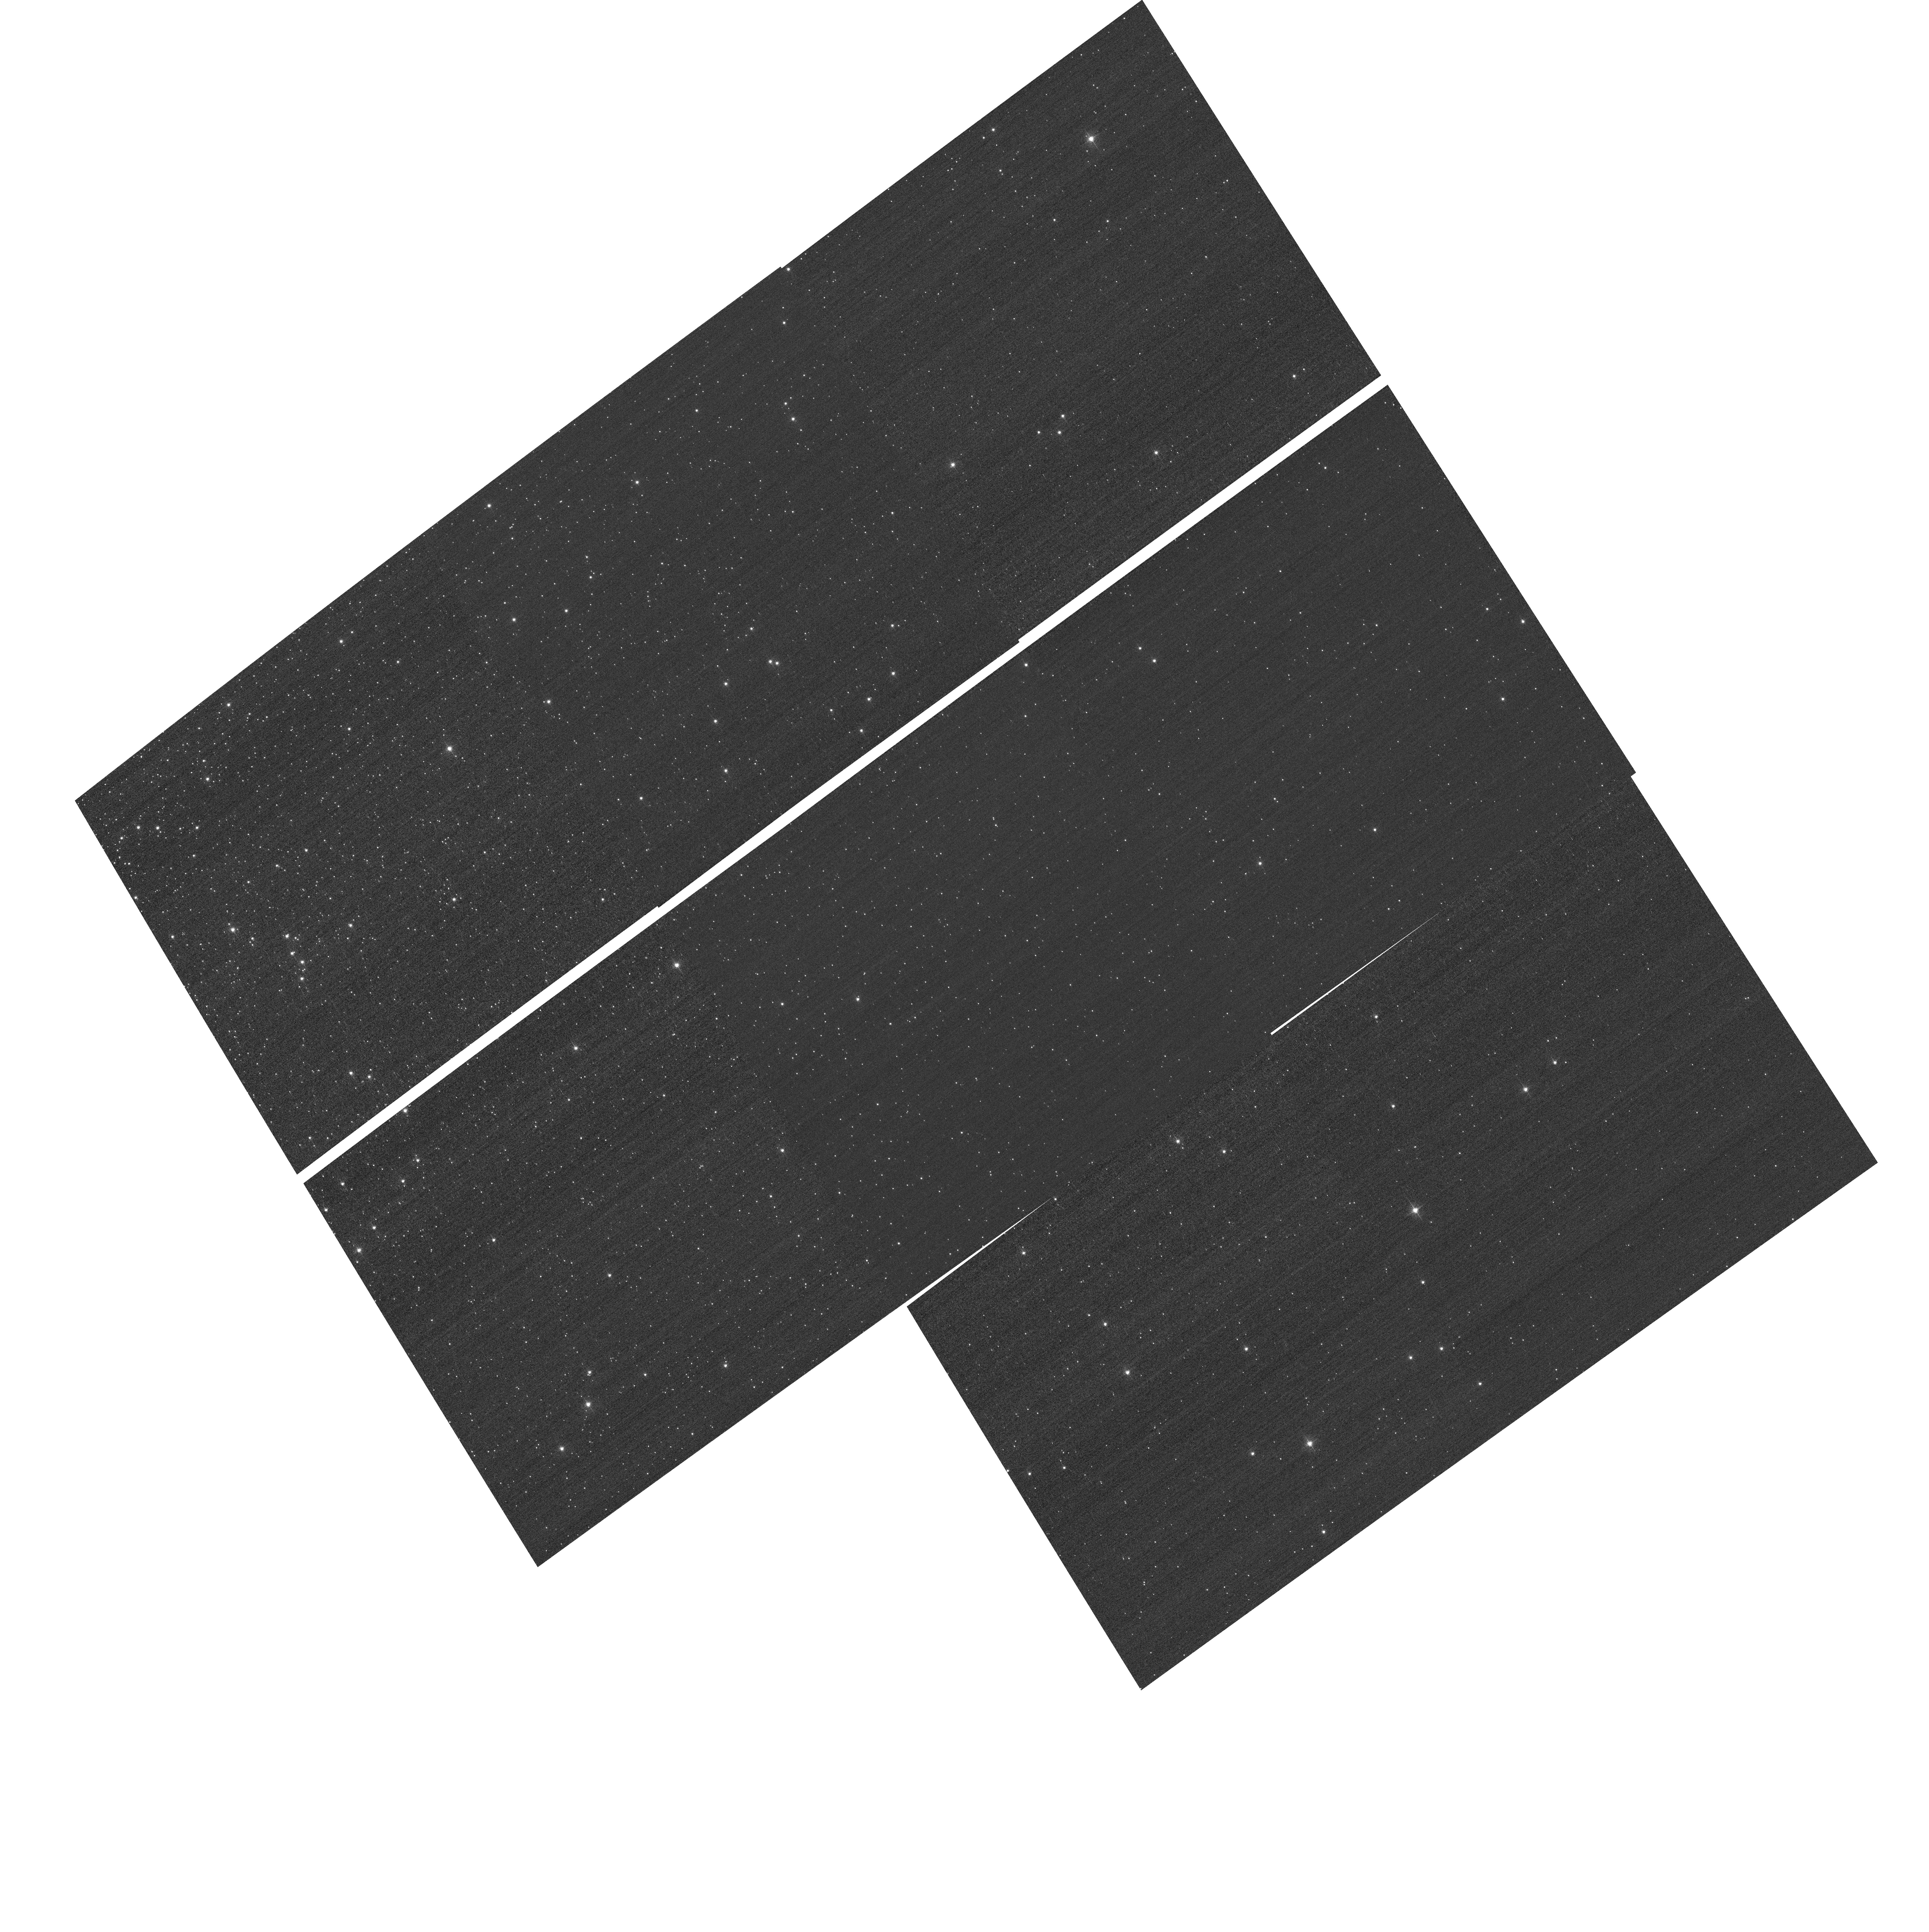
Target: NGC104. Instrument: ACS/WFC. Filter: F502N. Exposure: 3 min. Observation ID: hst_12385_01_acs_wfc_f502n_jbn501

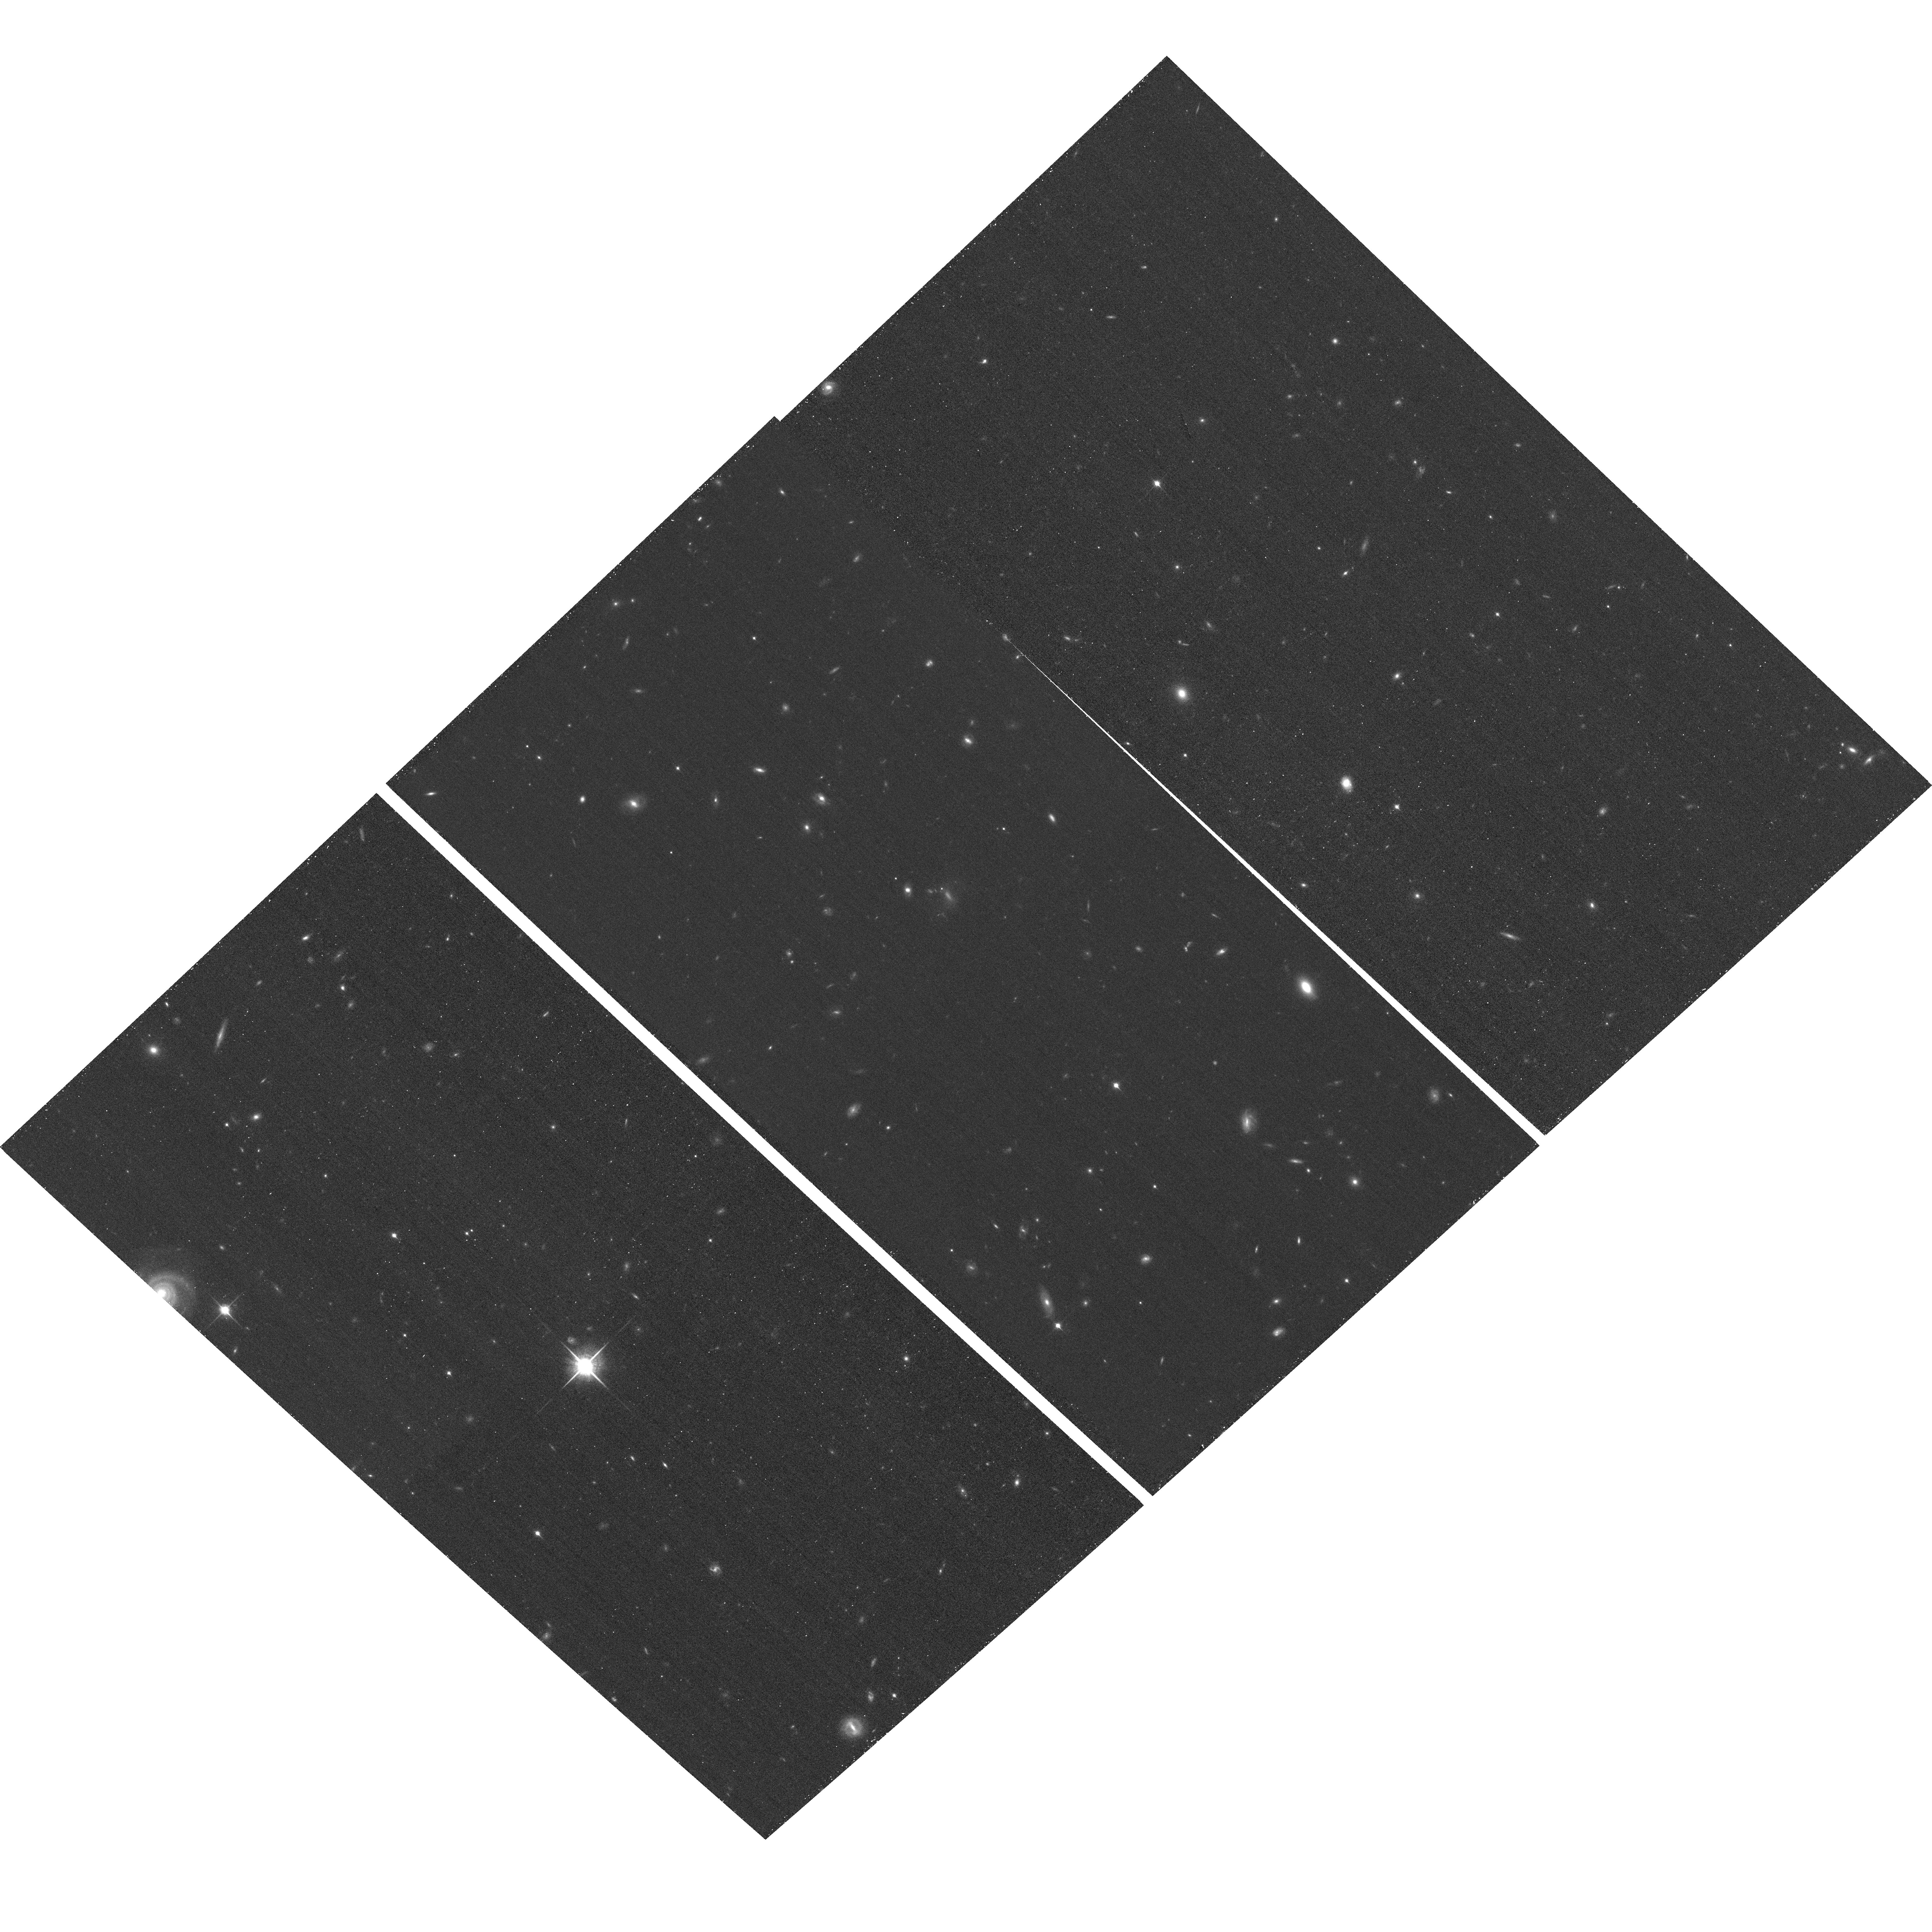
Target: HDF-NORTH-GOODS-TILE-NORM-8. Instrument: ACS/WFC. Filter: F850LP. Exposure: 37 min. Observation ID: hst_12385_04_acs_wfc_f850lp_jbn504

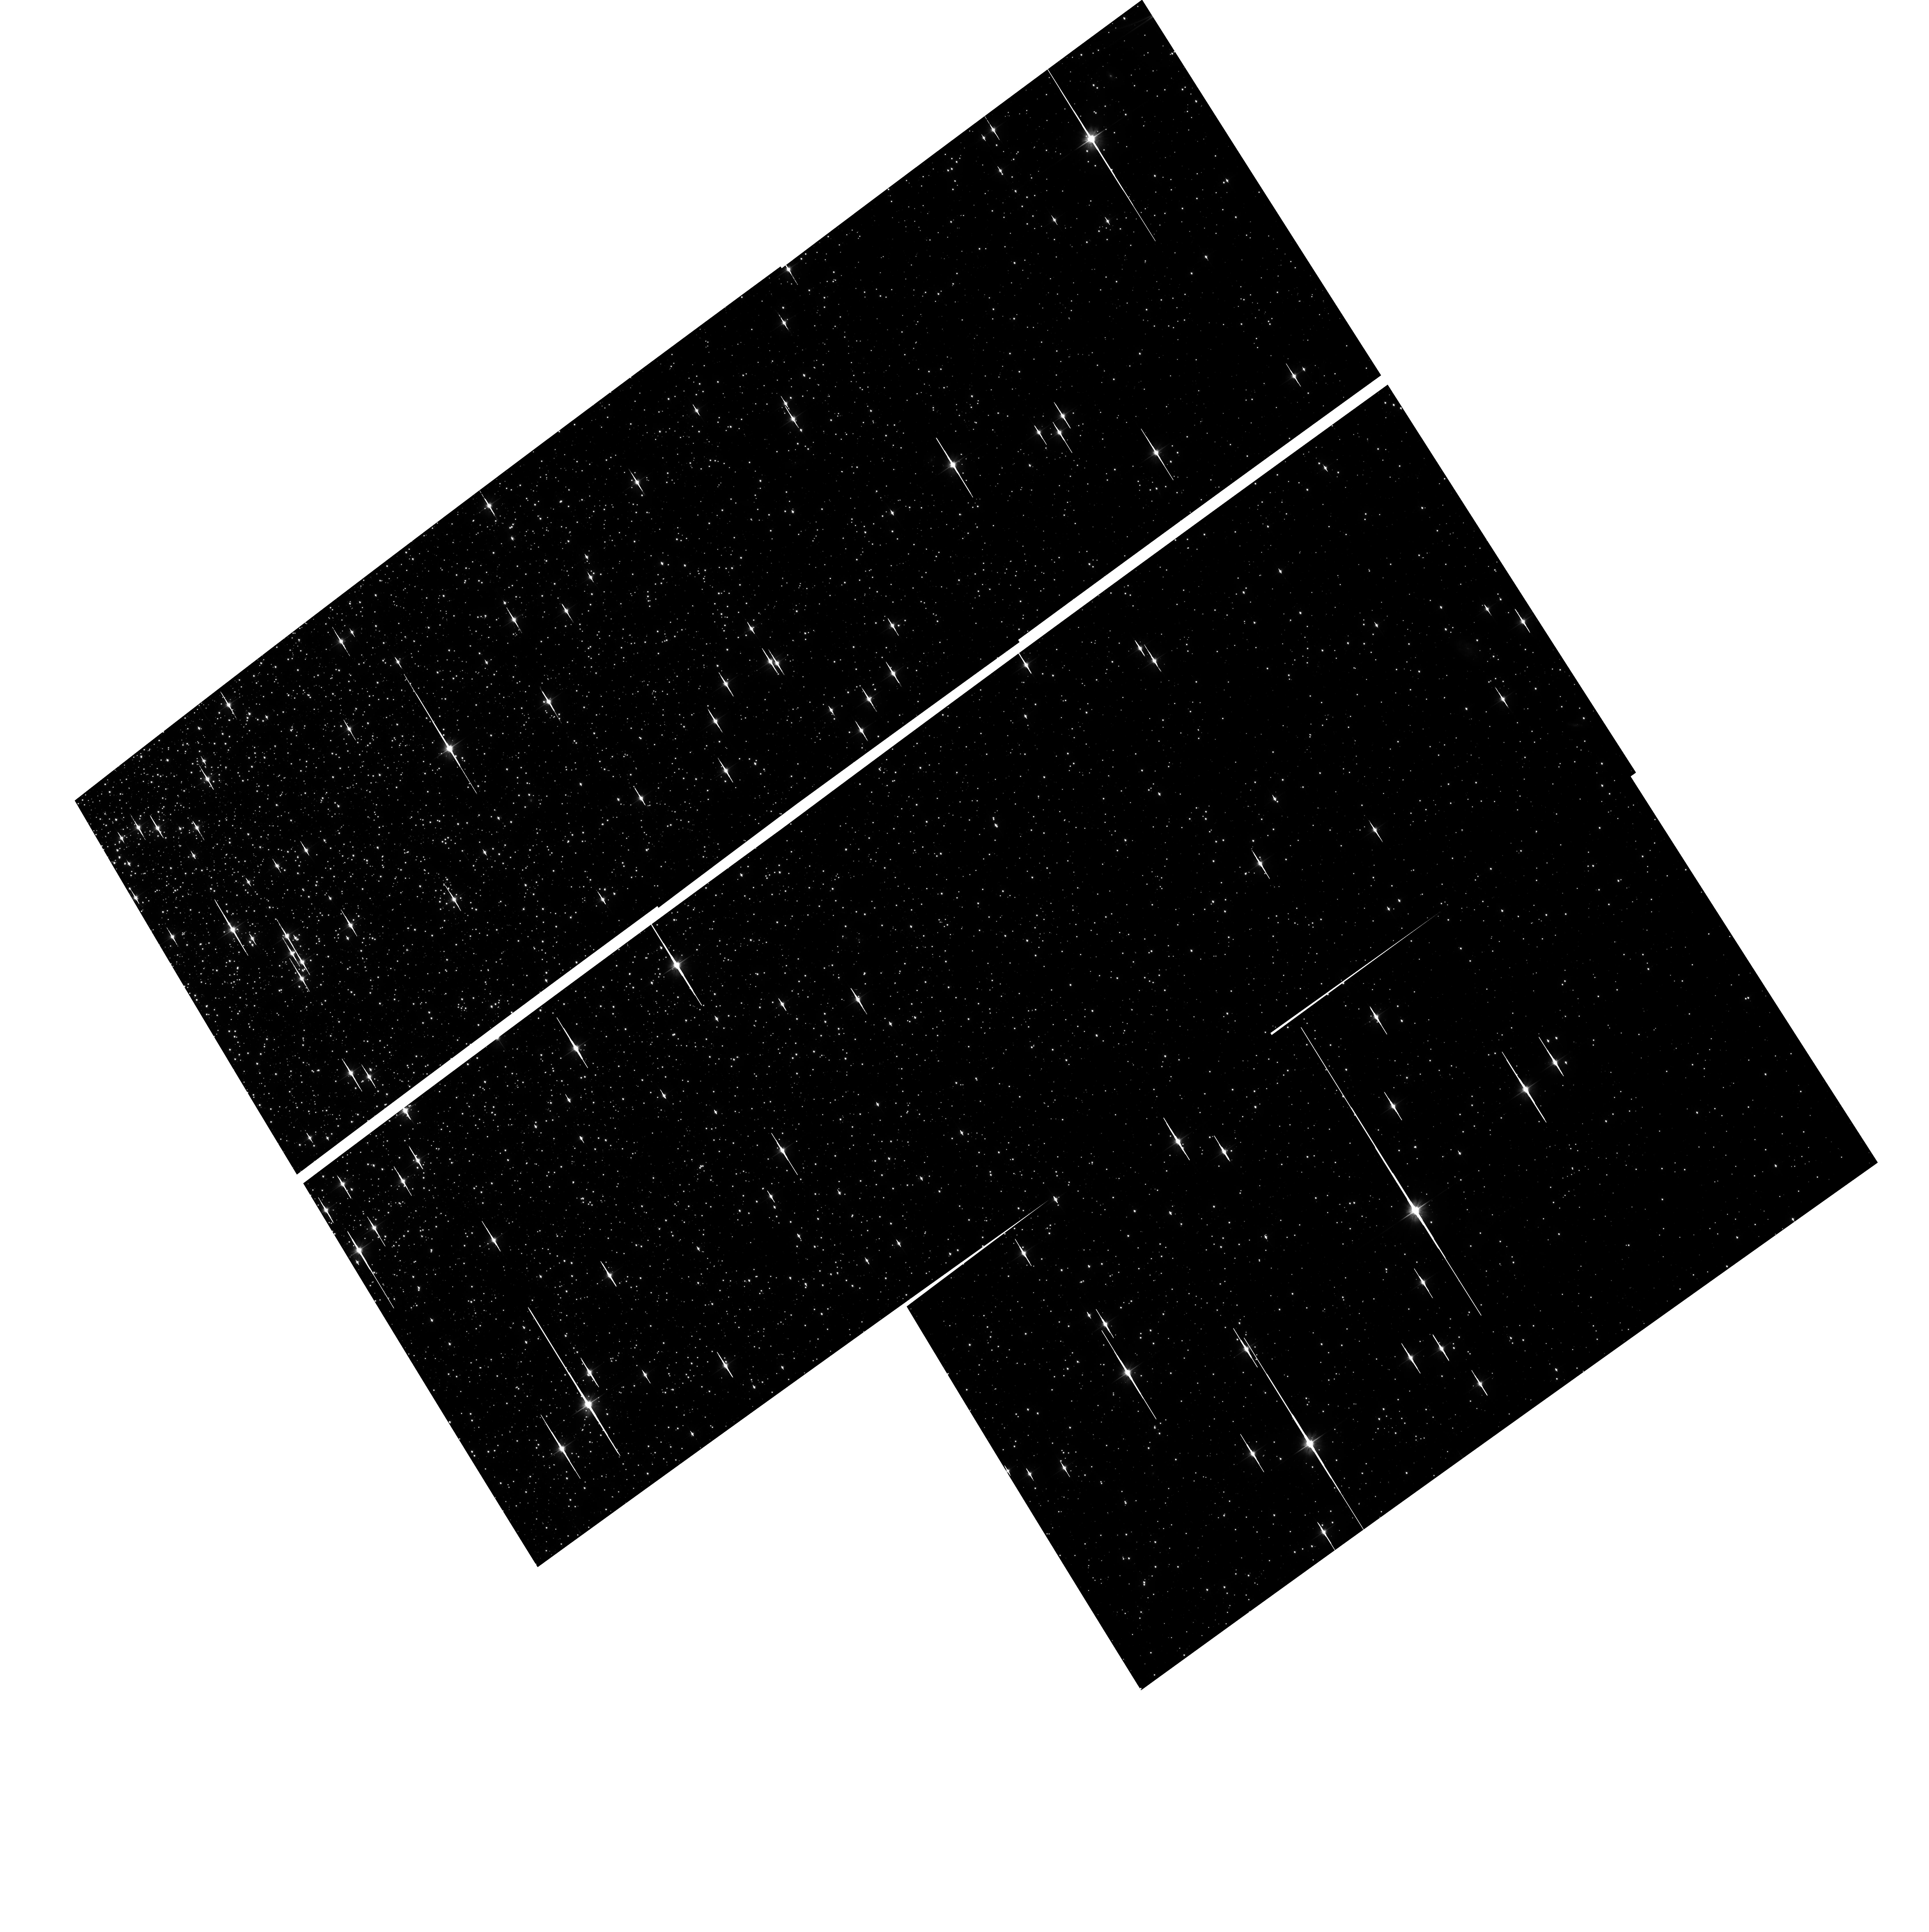
Target: NGC104. Instrument: ACS/WFC. Filter: F606W. Exposure: 40 min. Observation ID: hst_12385_01_acs_wfc_f606w_jbn501

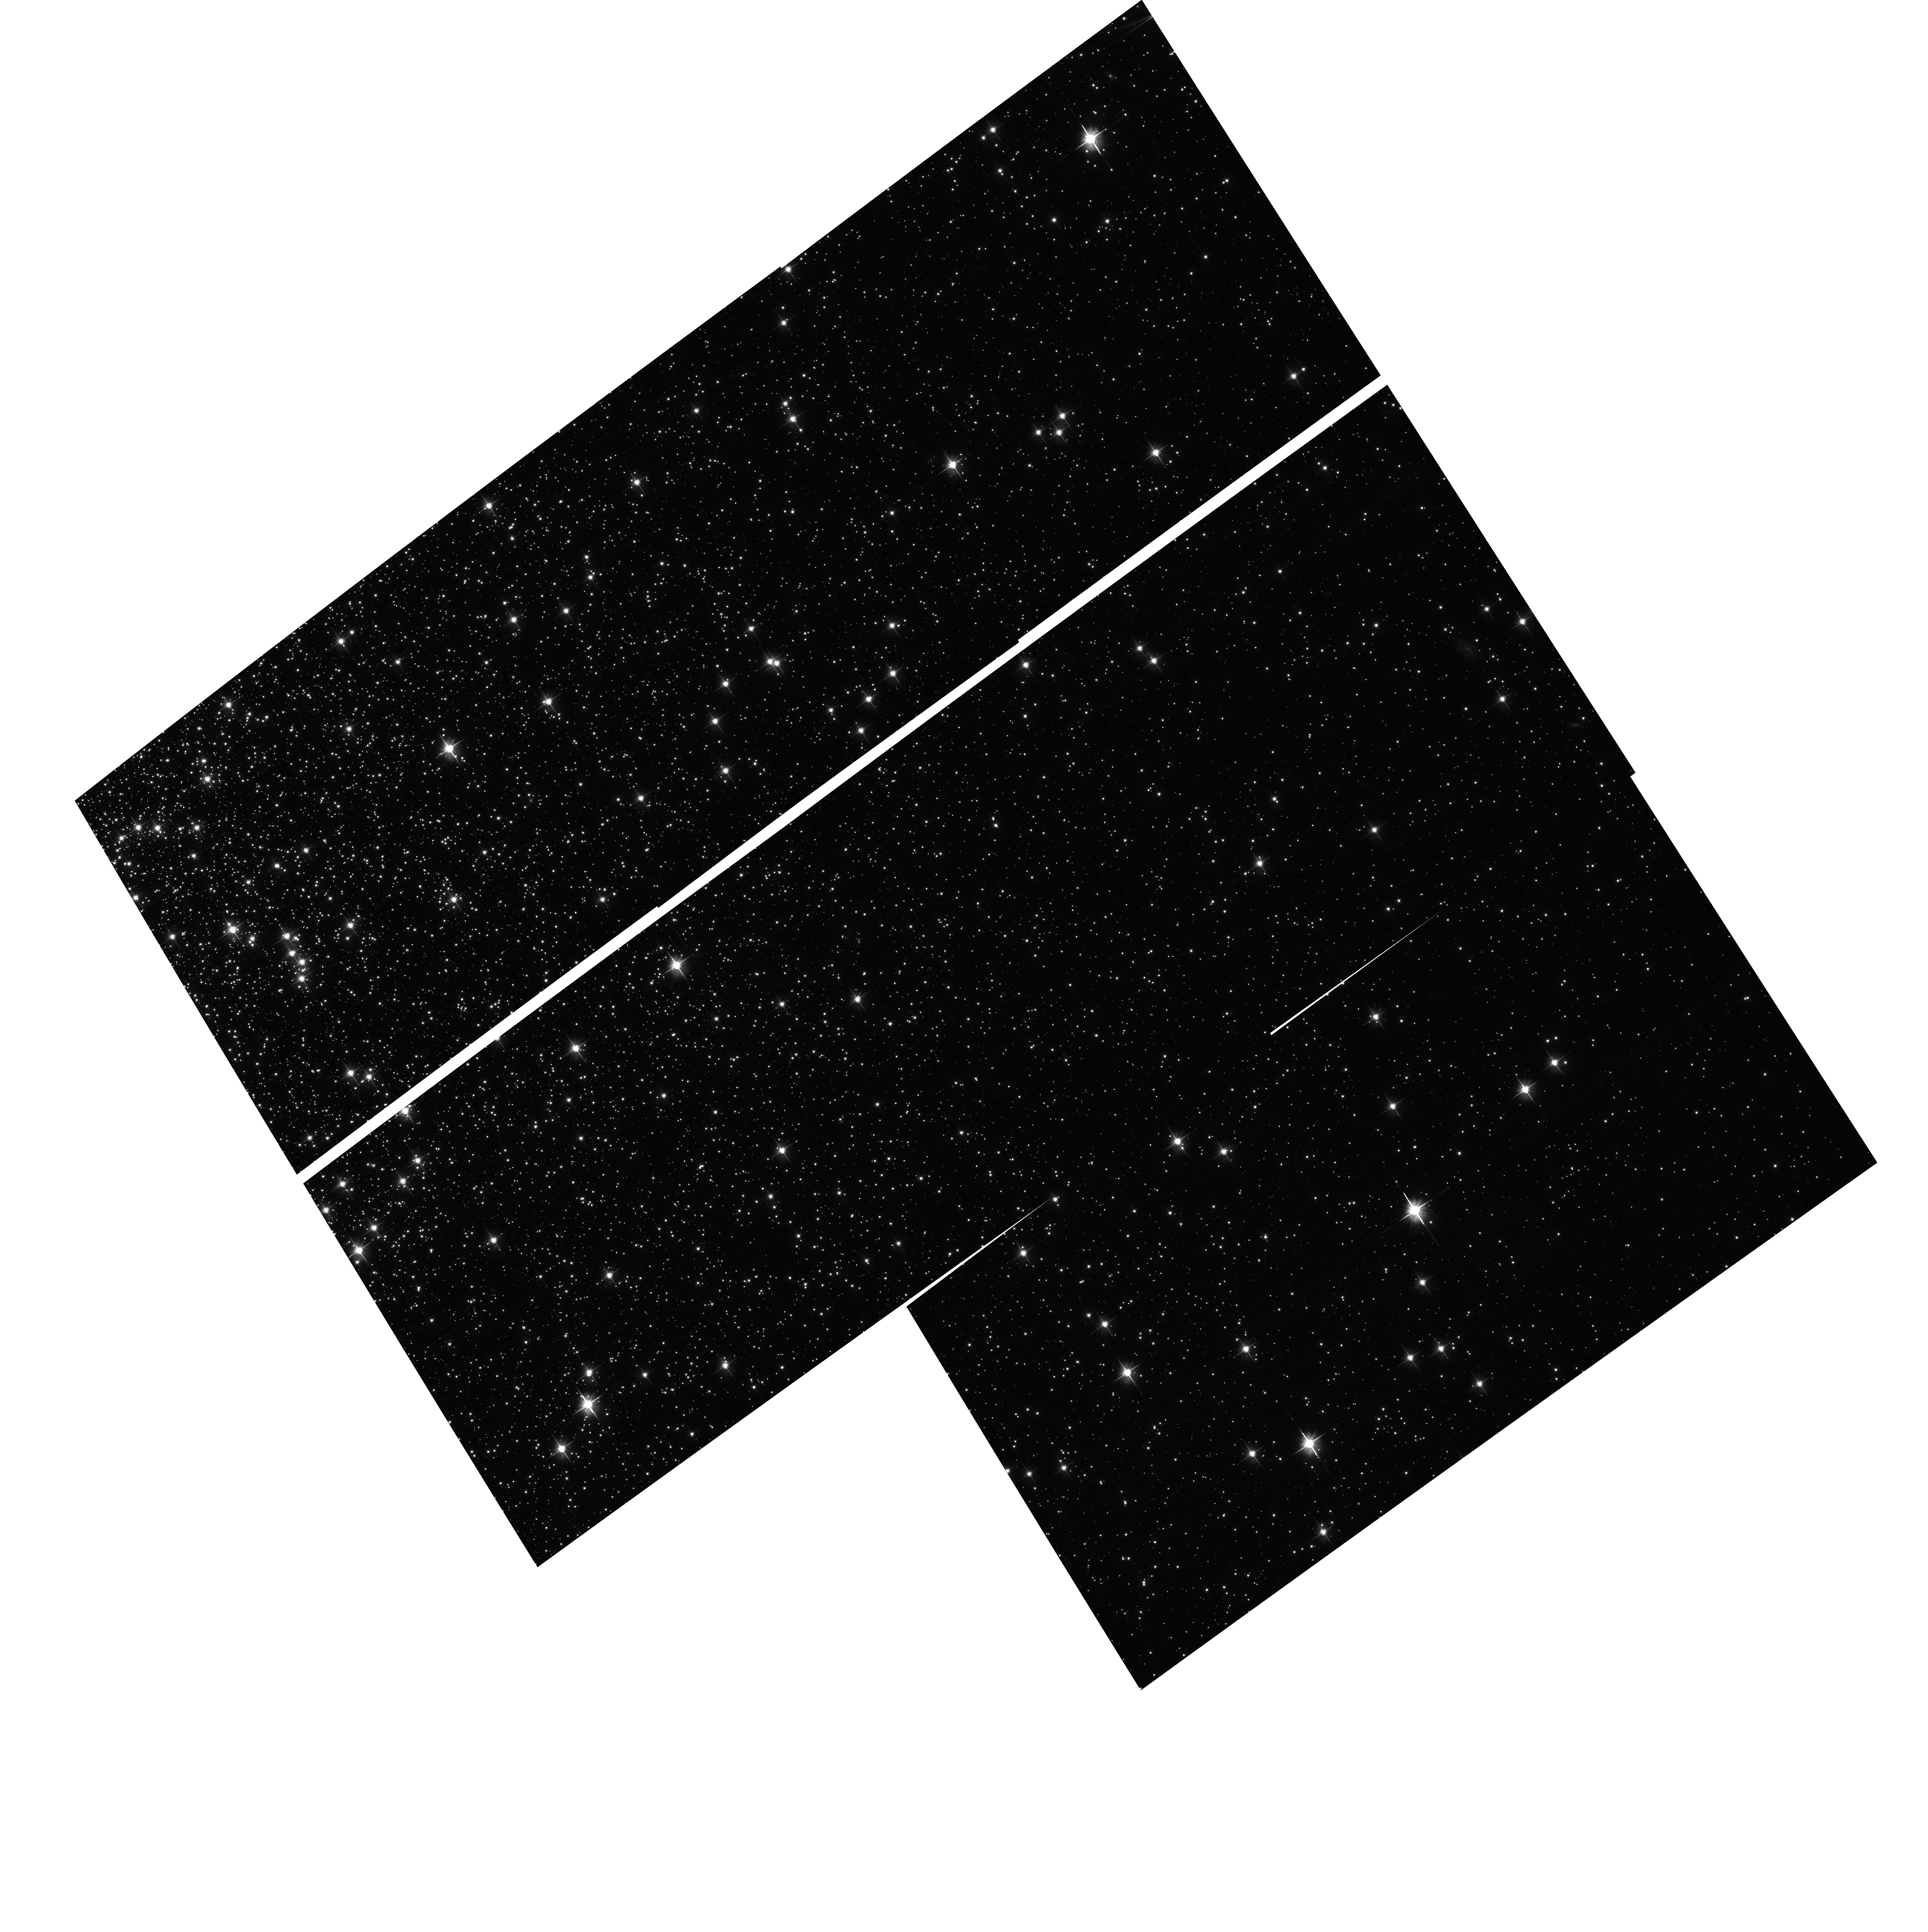
Target: NGC104. Instrument: ACS/WFC. Filter: F606W. Exposure: 4 min. Observation ID: hst_12385_02_acs_wfc_f606w_jbn502

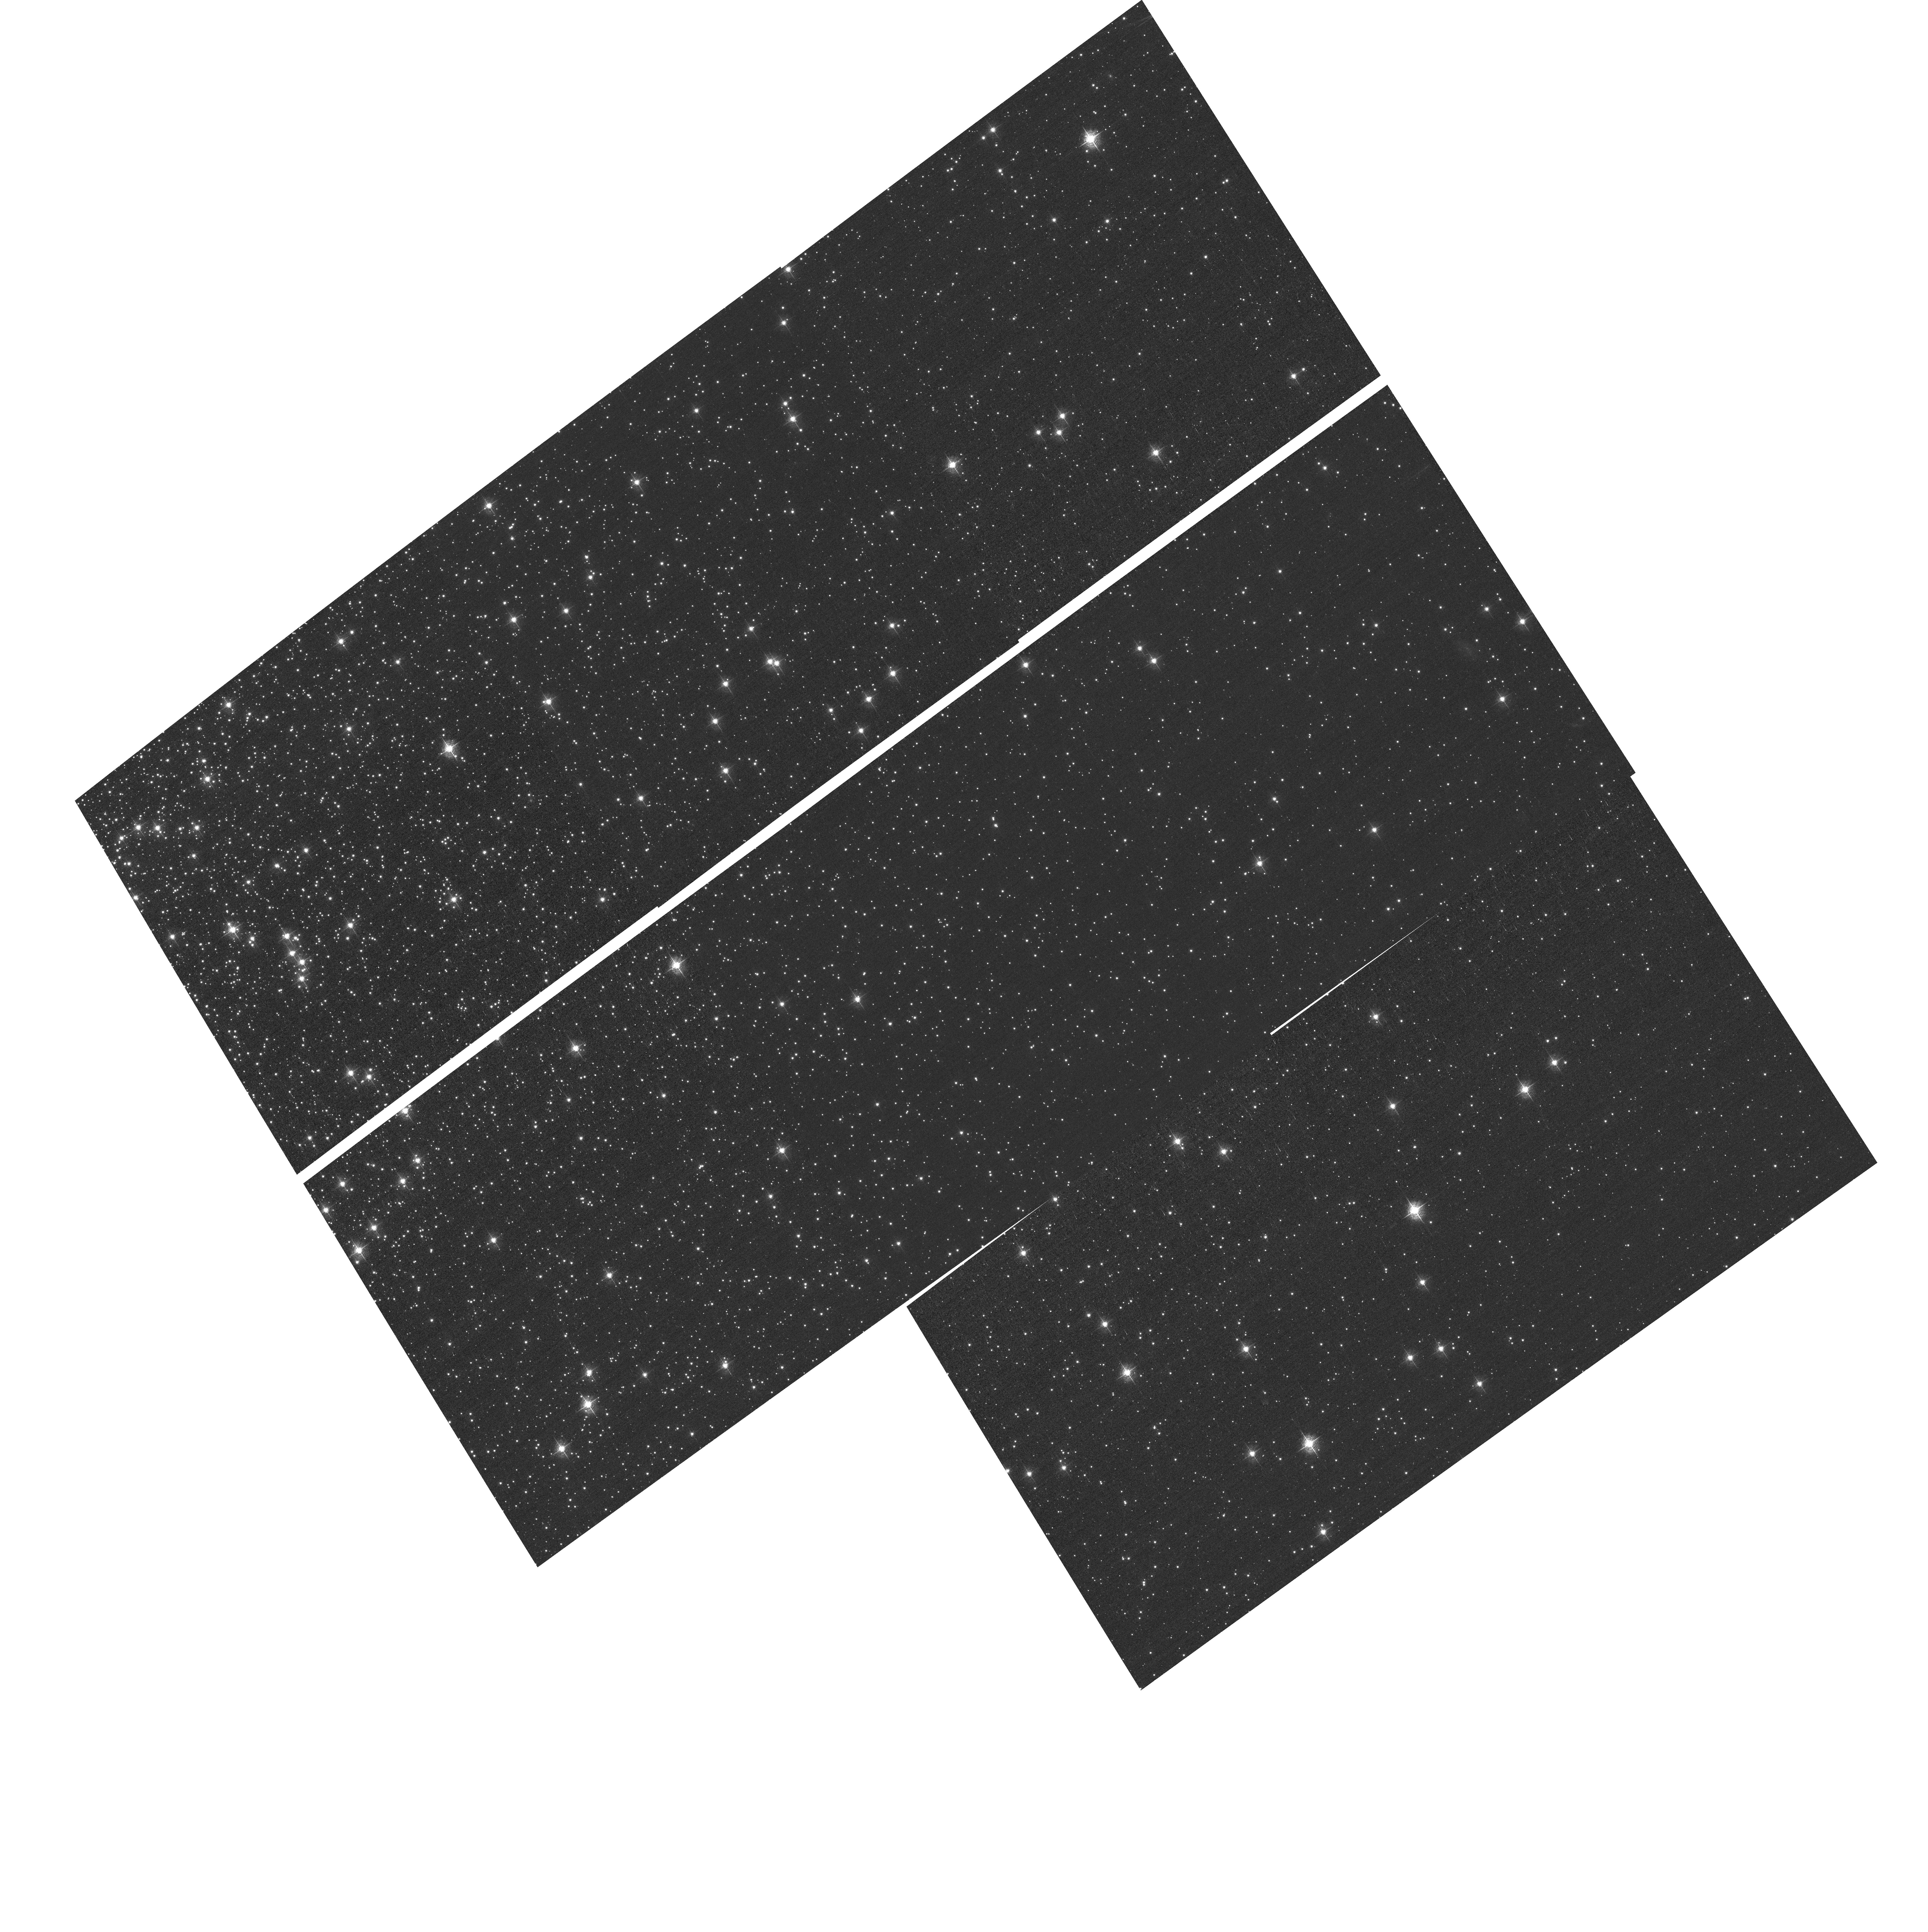
Target: NGC104. Instrument: ACS/WFC. Filter: F502N. Exposure: 36 min. Observation ID: hst_12385_02_acs_wfc_f502n_jbn502

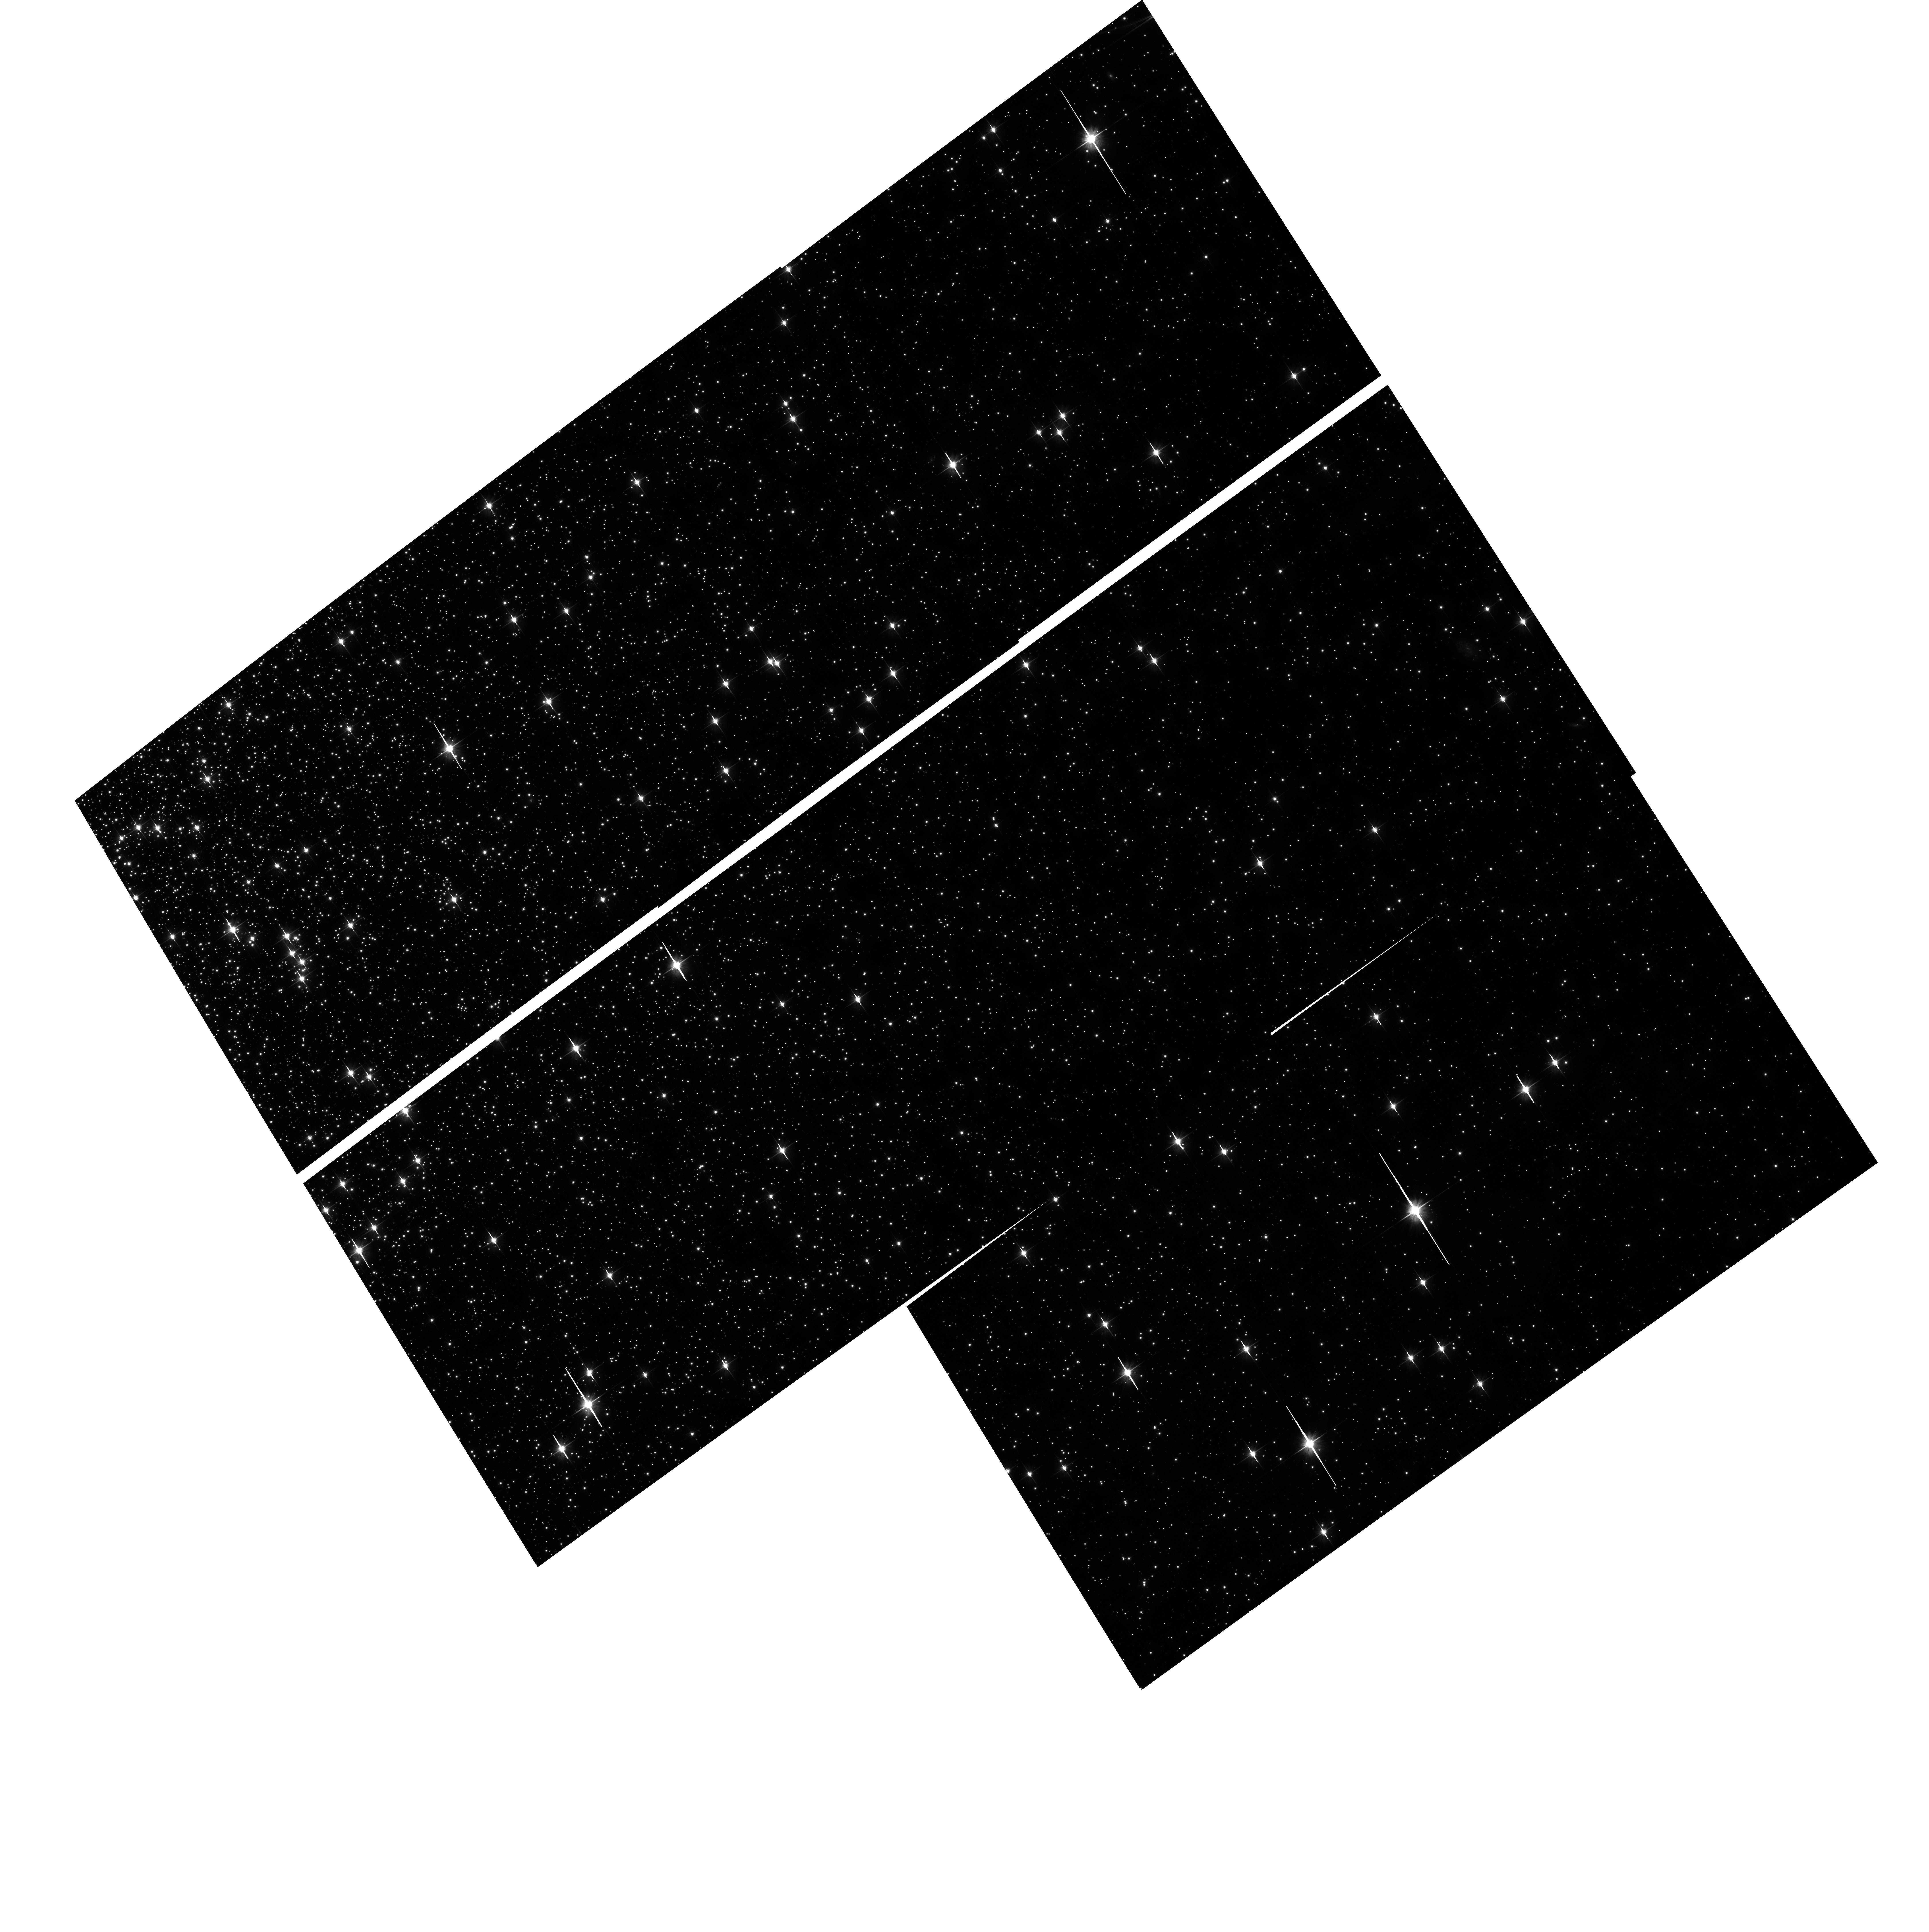
Target: NGC104. Instrument: ACS/WFC. Filter: F606W. Exposure: 15 min. Observation ID: hst_12385_03_acs_wfc_f606w_jbn503

External CTE Monitor (PI: Chiaberge, Marco)

This program will obtain a direct calibration of photometric losses due to imperfect CTE by imaging stars in 47 Tuc. Since the pixel-based CTE correction (Anderson & Bedin 2010) has been shown to be consistent with the photometric correction formula (Chiaberge et al. ACS/ISR 2009-01), this program will be used to track the time dependence of the pixel based correction. One field with extended sources is also imaged to study the effect of CTE on galaxy shapes.